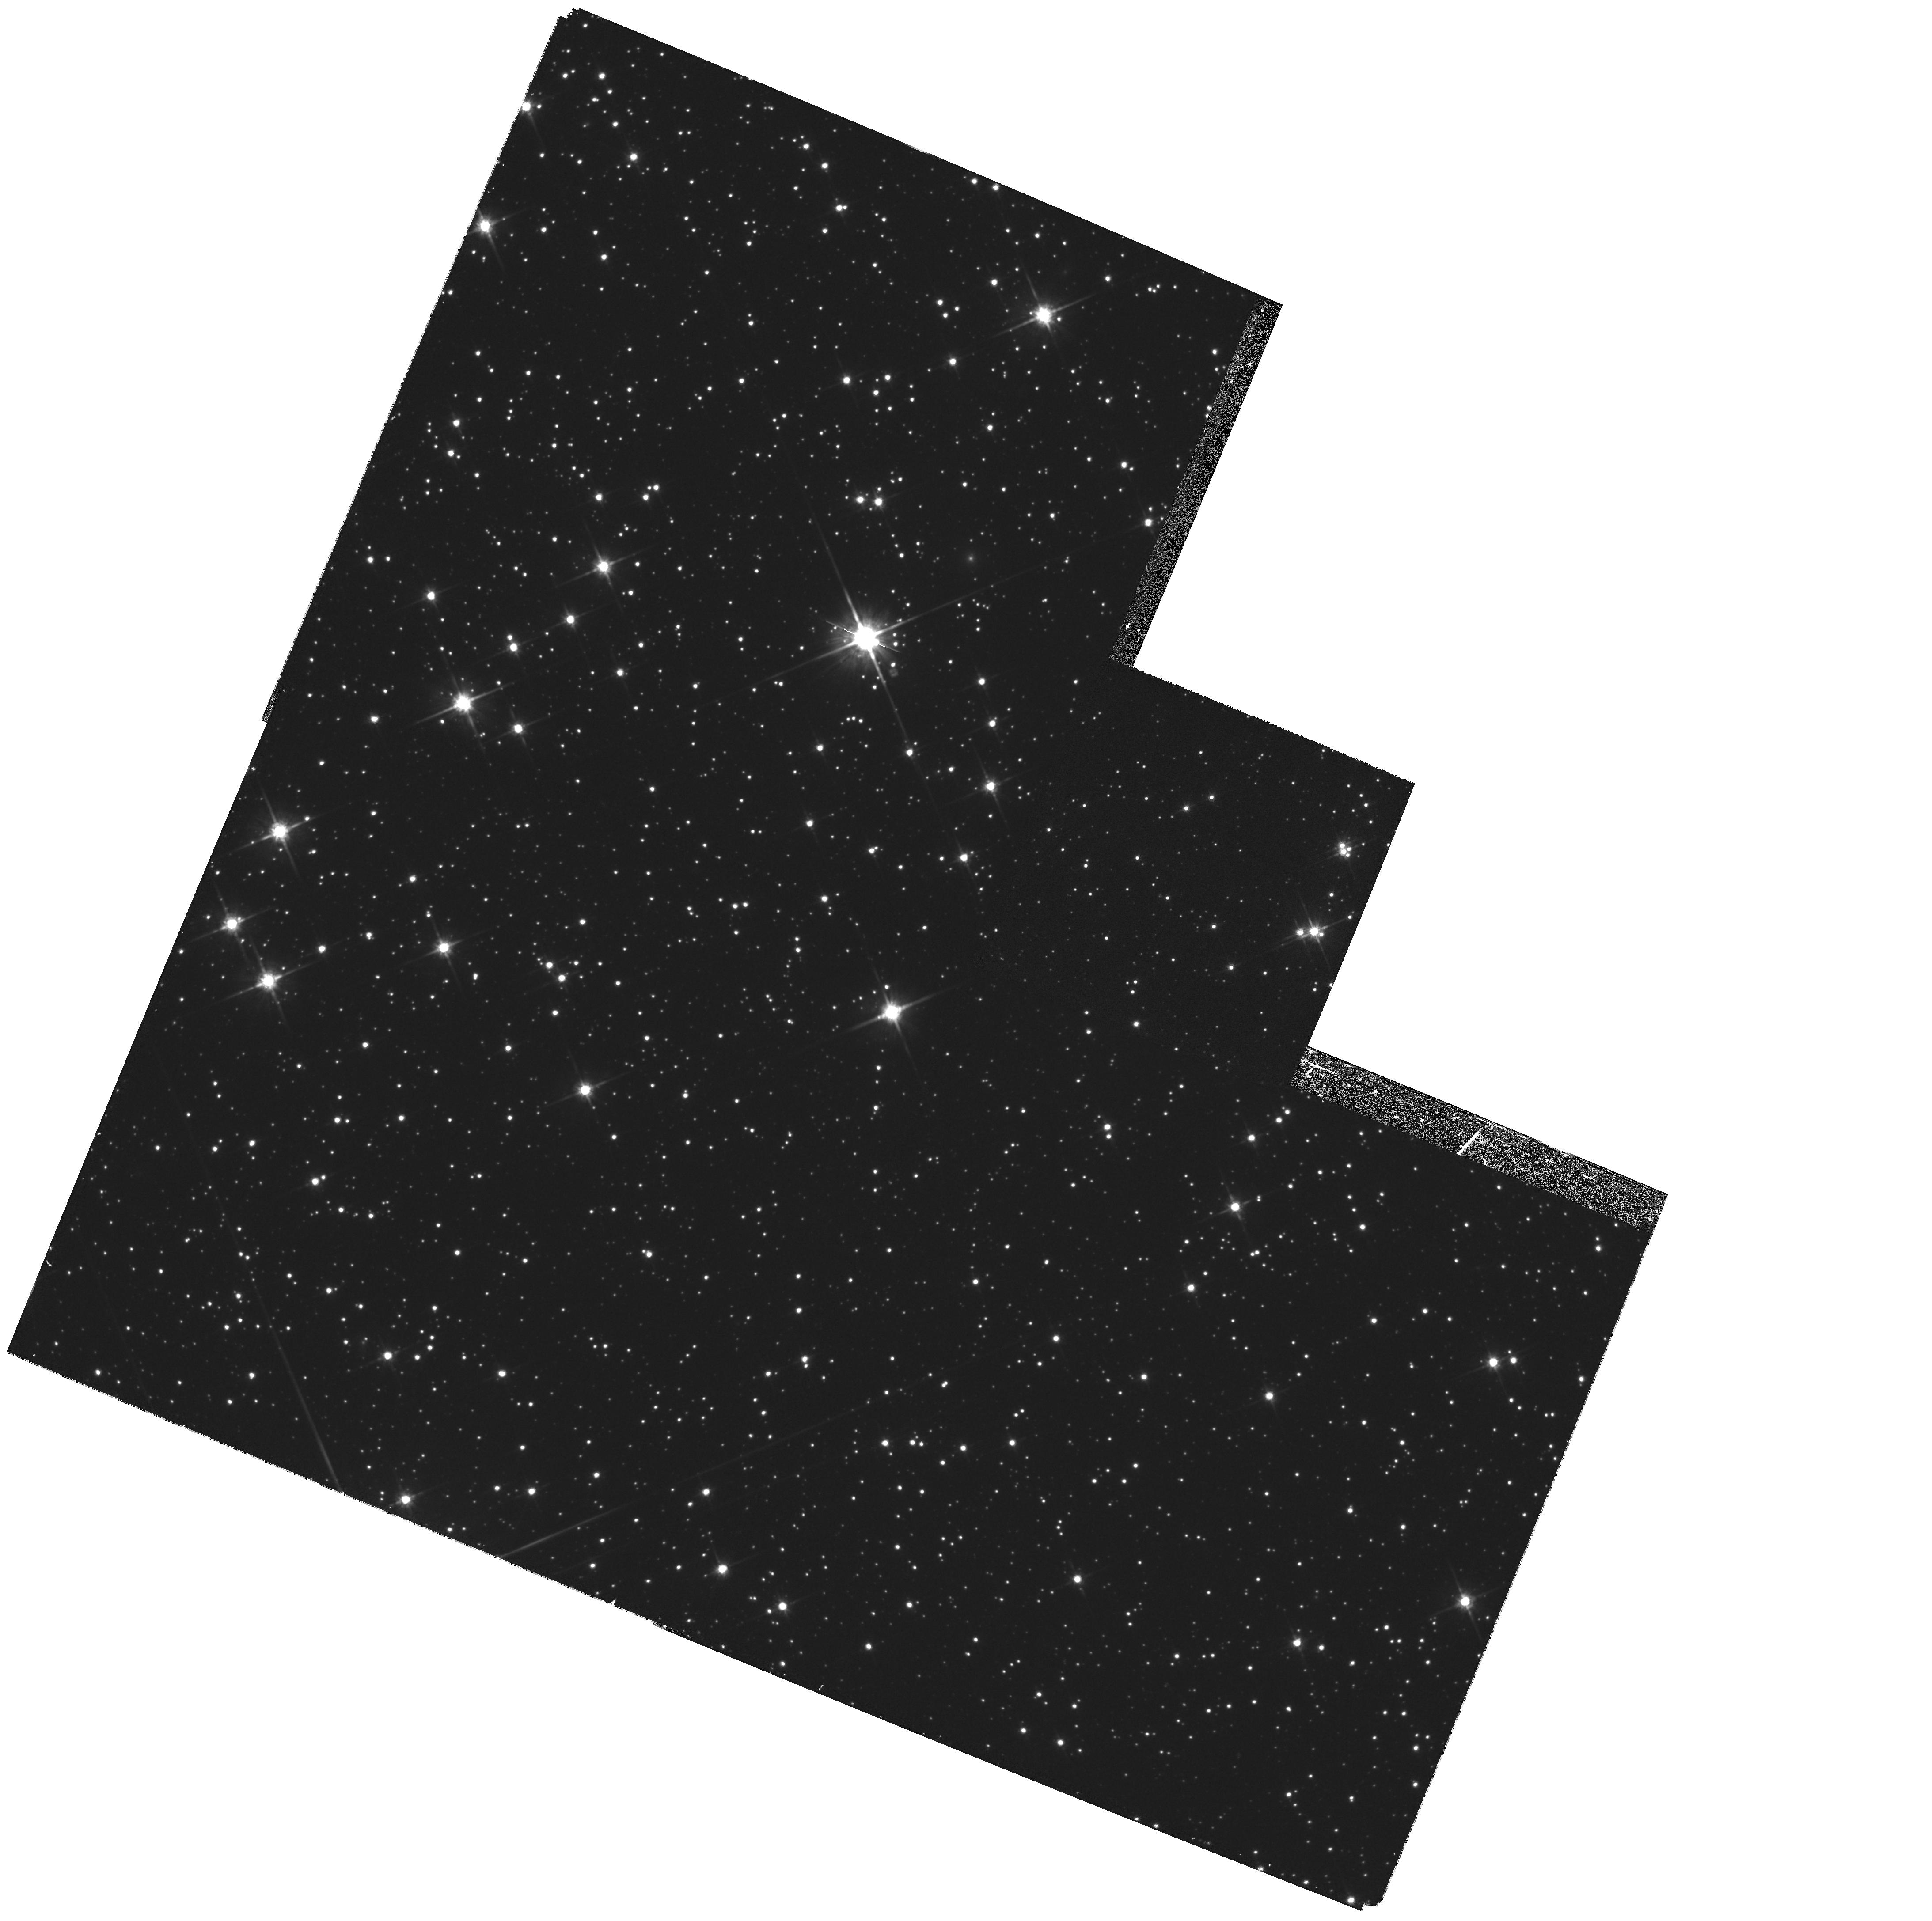
Target: STAR-1857+0943. Instrument: WFPC2/PC. Filter: F814W. Exposure: 22 min. Observation ID: hst_6642_13_wfpc2_pc_f814w_u37d13

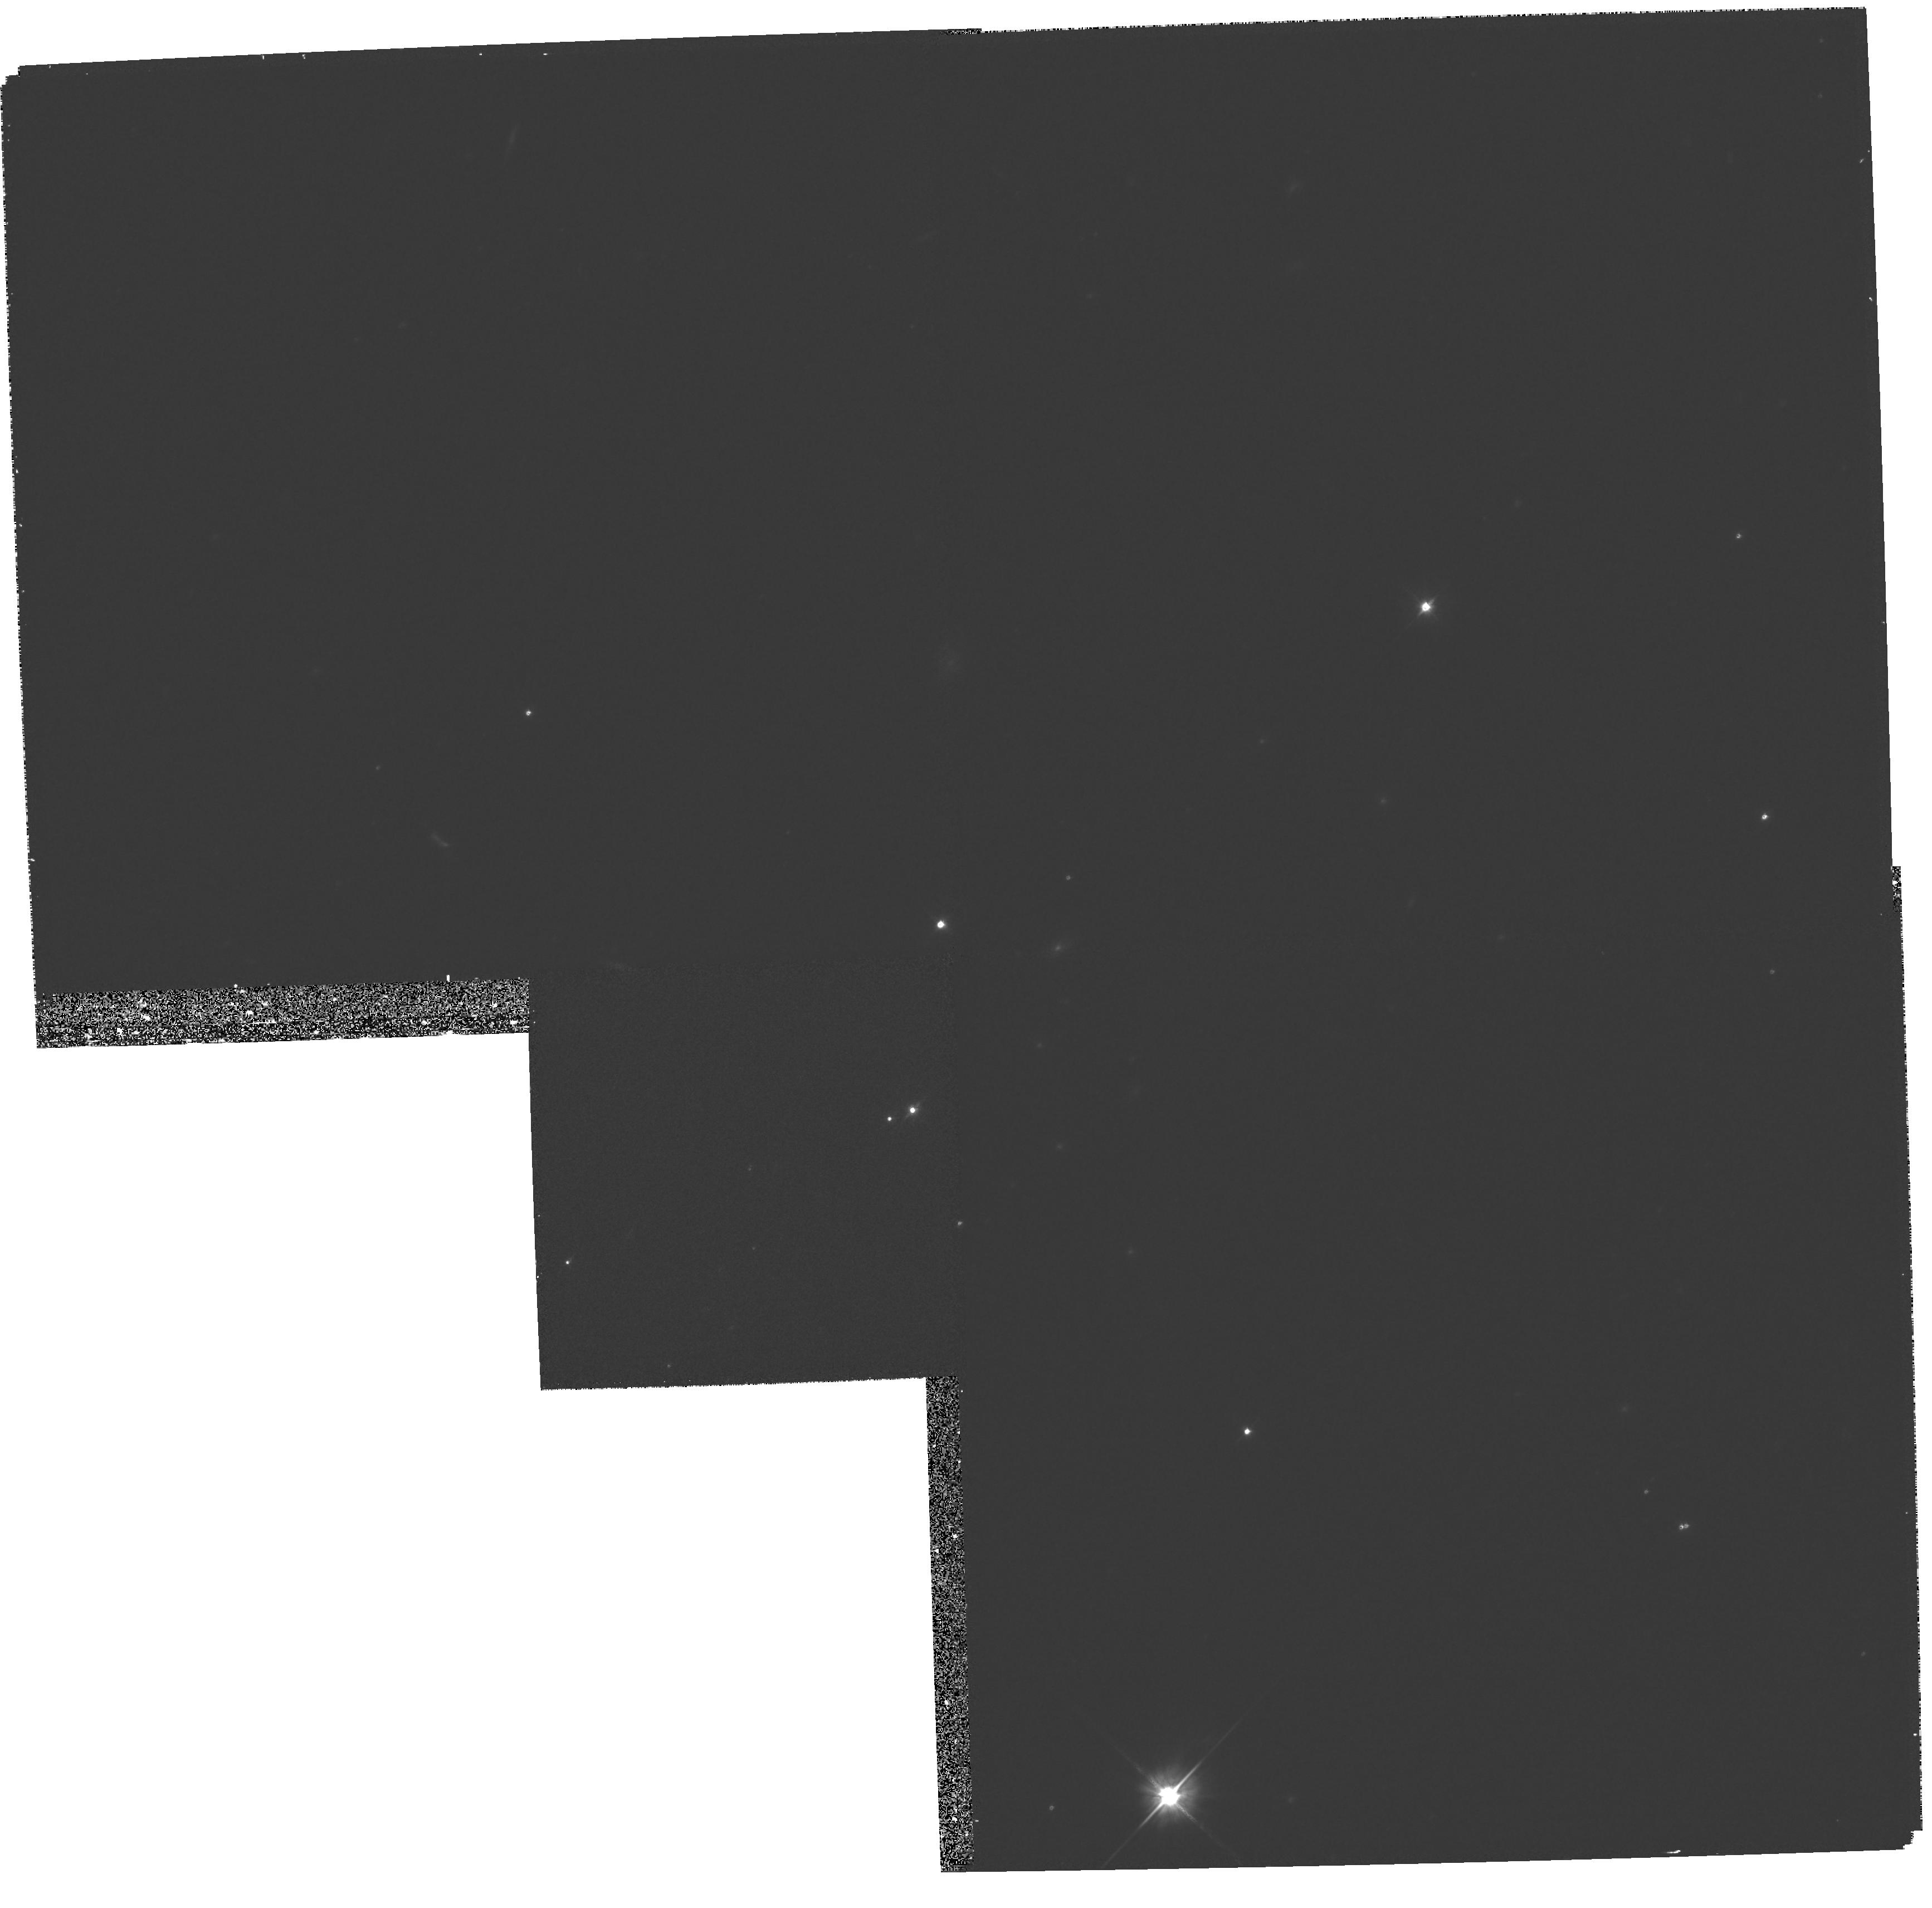
Target: STAR-0700+6418. Instrument: WFPC2/PC. Filter: F555W. Exposure: 25 min. Observation ID: hst_6642_11_wfpc2_pc_f555w_u37d11

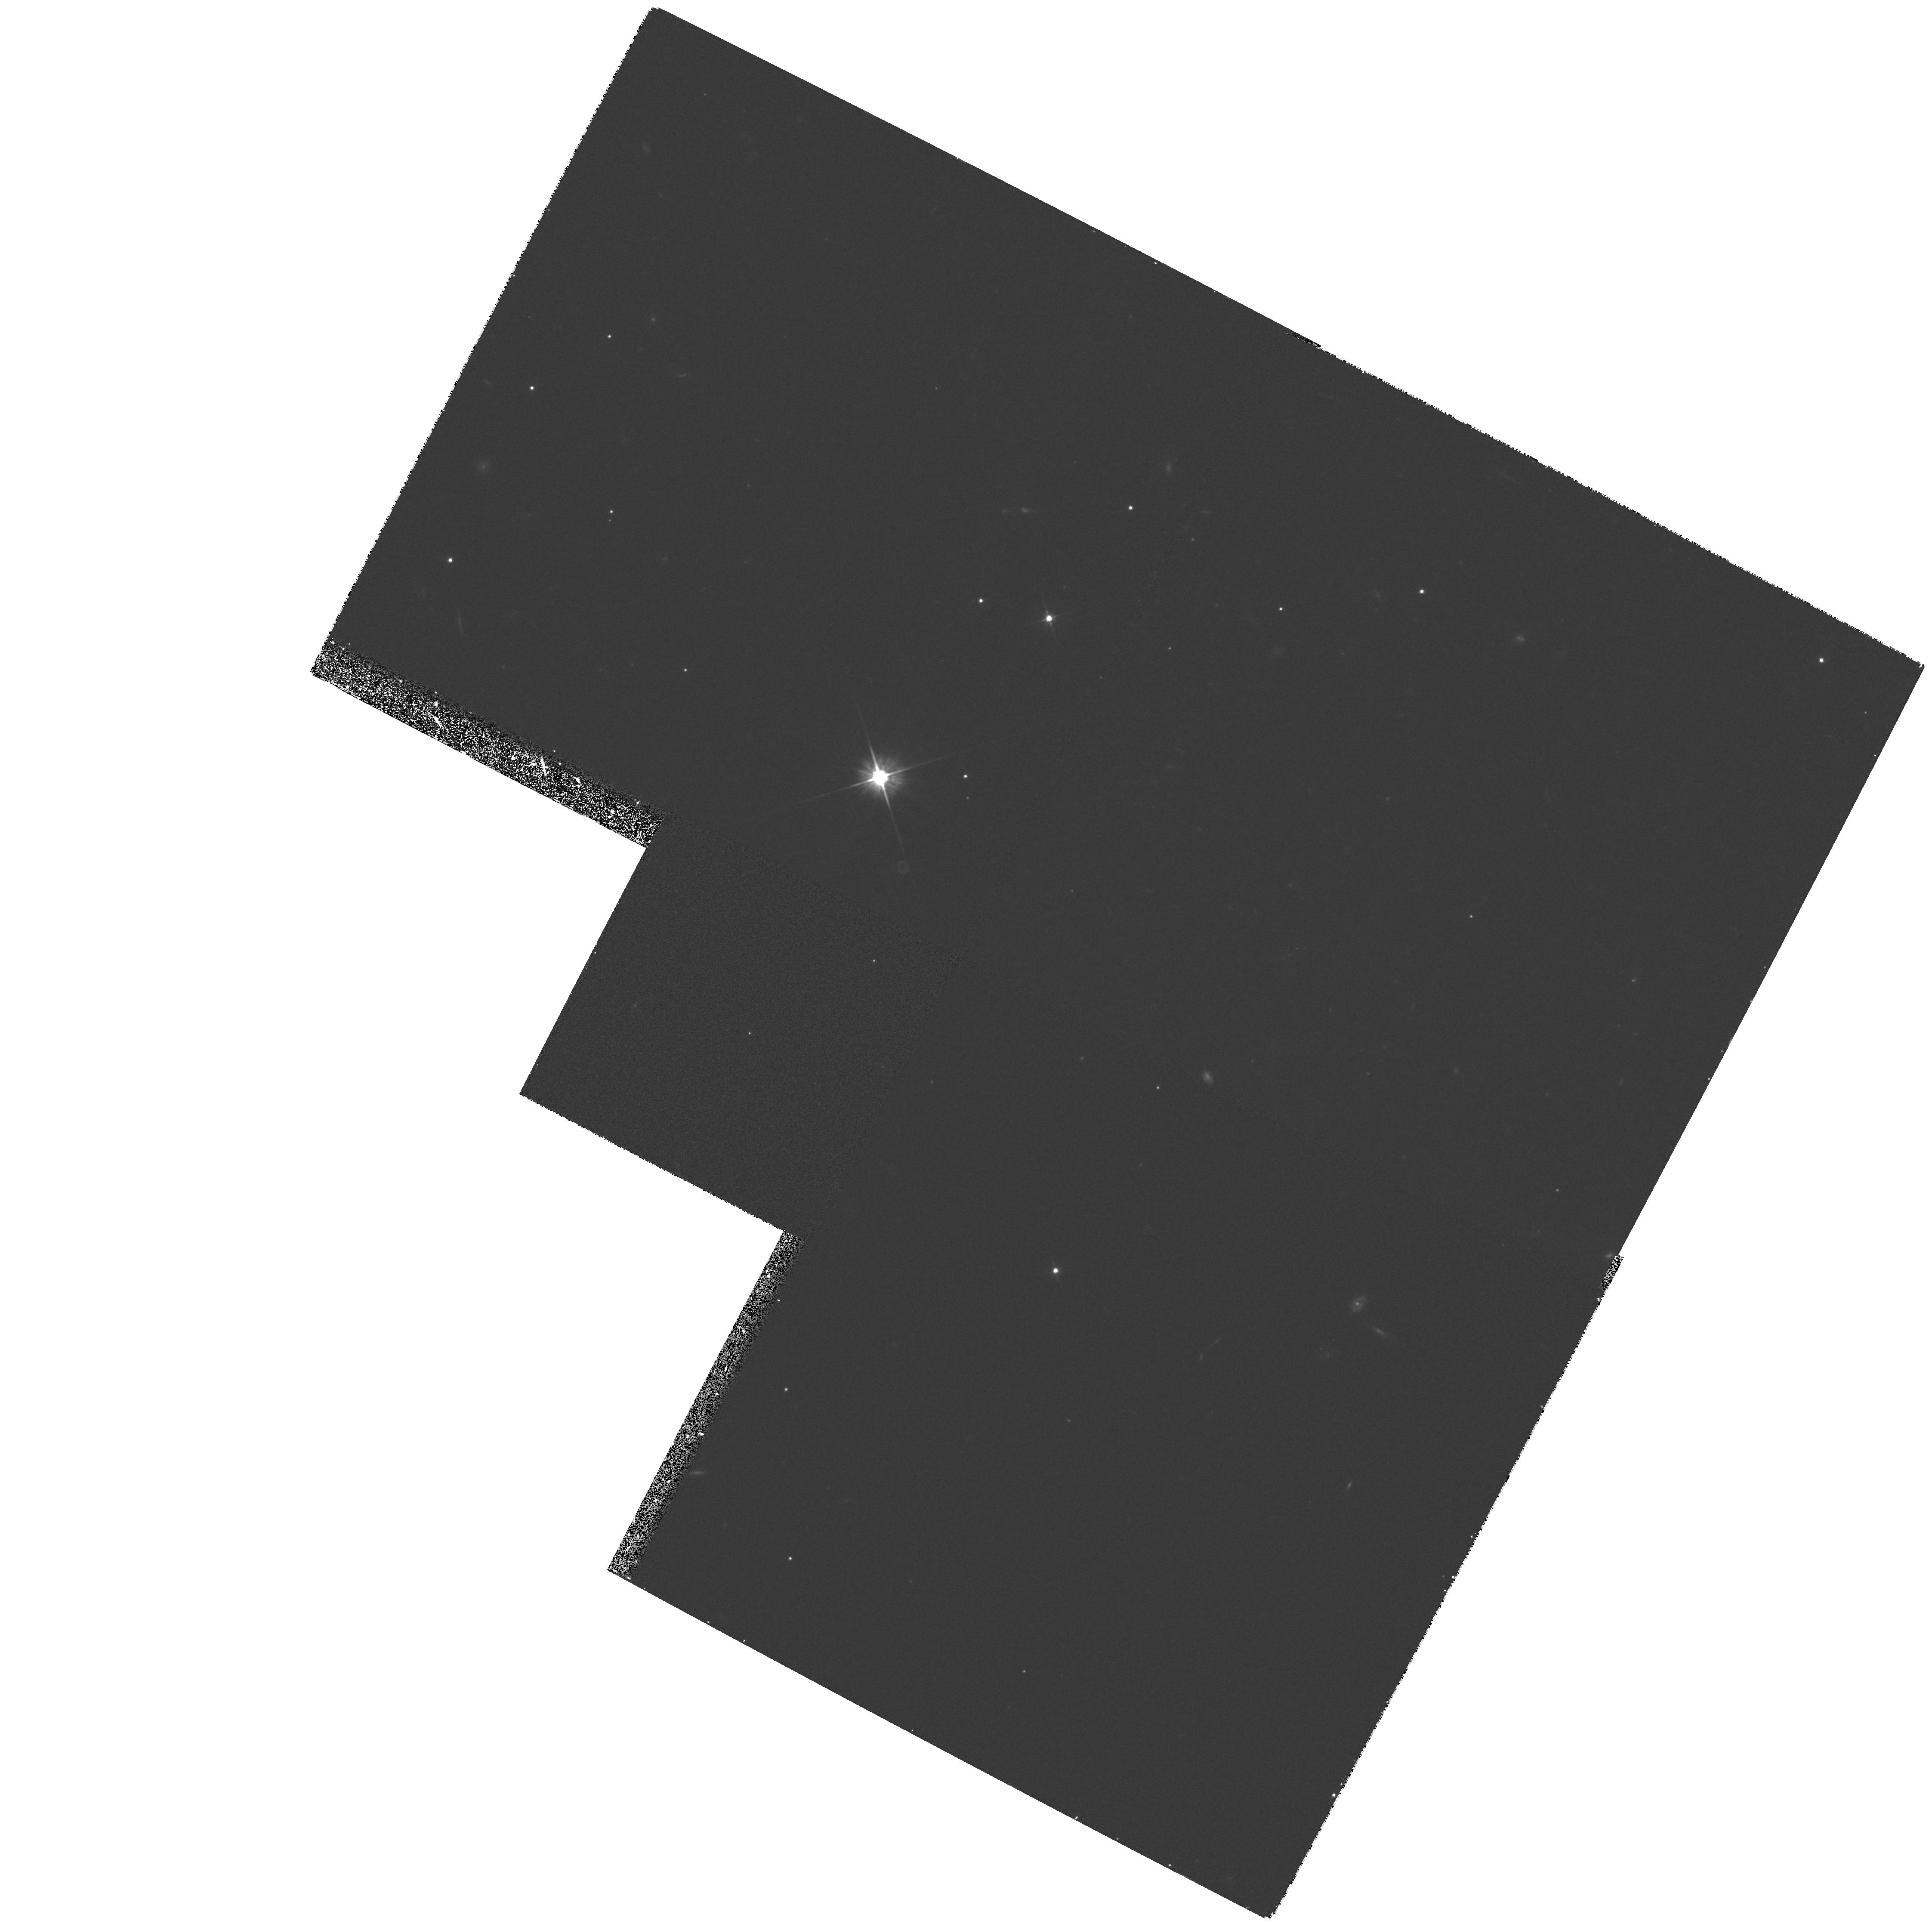
Target: STAR-0823+0159. Instrument: WFPC2/PC. Filter: F555W. Exposure: 27 min. Observation ID: hst_6642_12_wfpc2_pc_f555w_u37d12

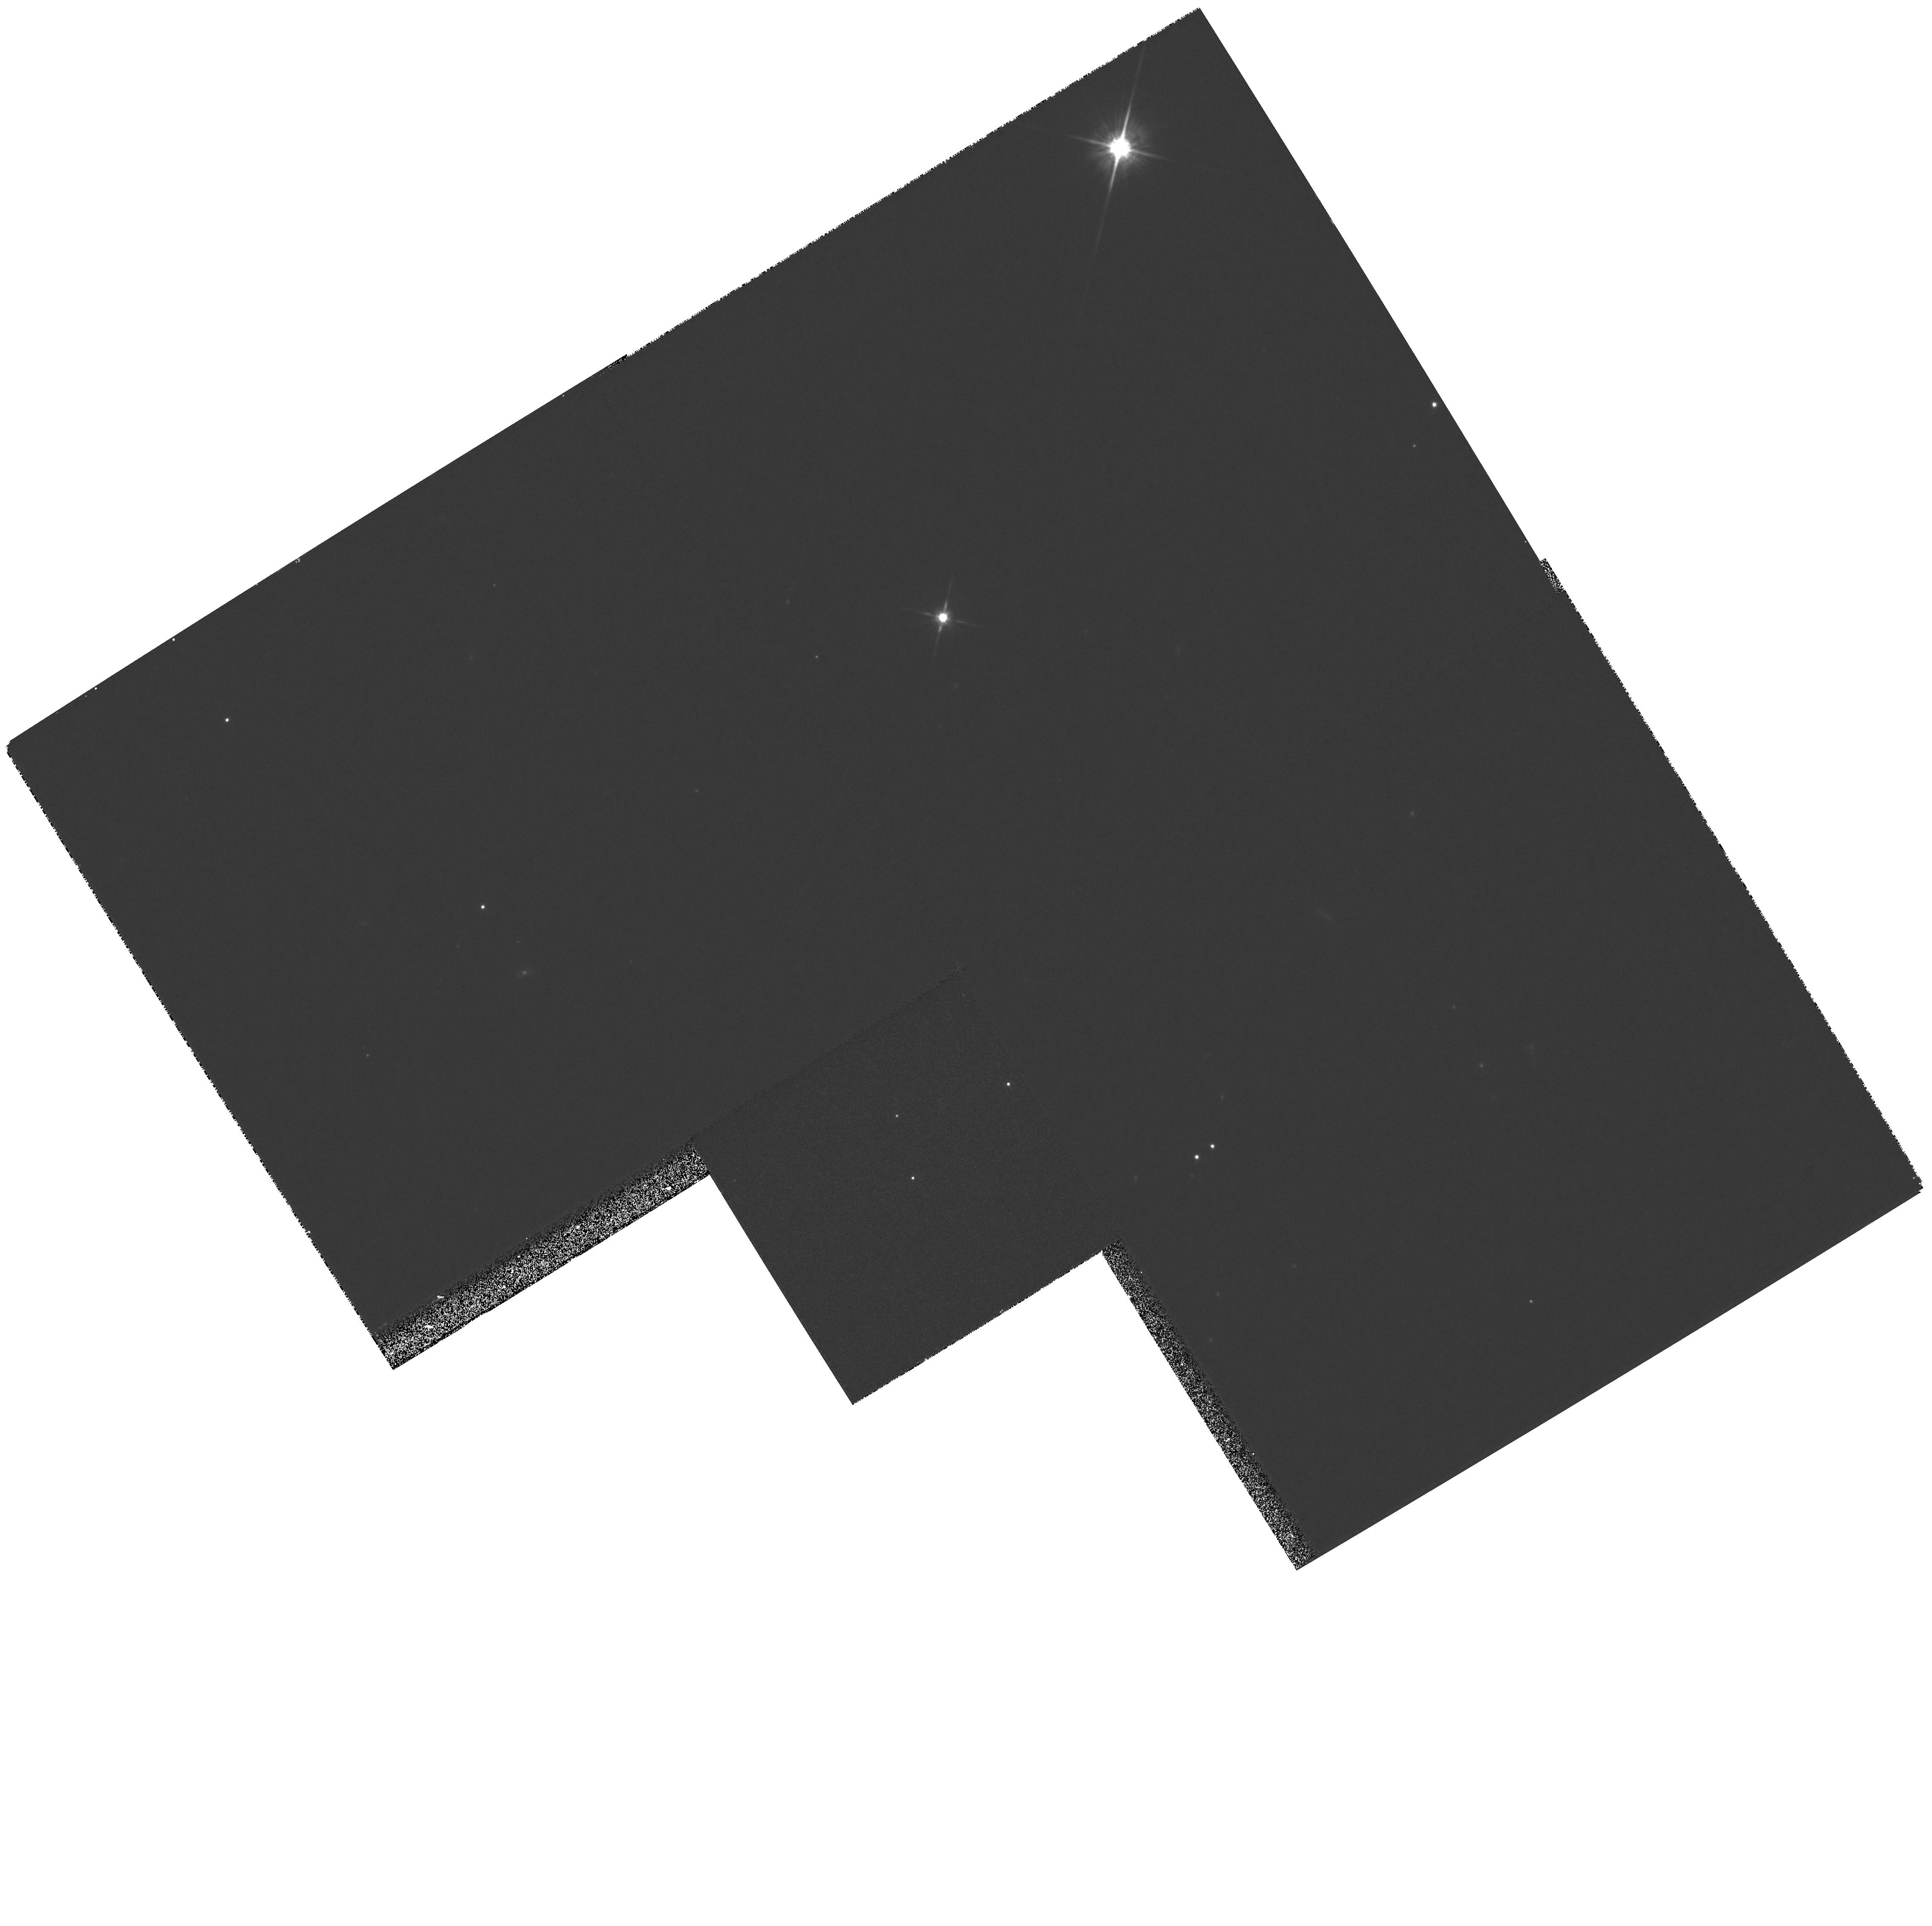
Target: STAR-0437-4715. Instrument: WFPC2/PC. Filter: F814W. Exposure: 9 min. Observation ID: hst_6642_10_wfpc2_pc_f814w_u37d10

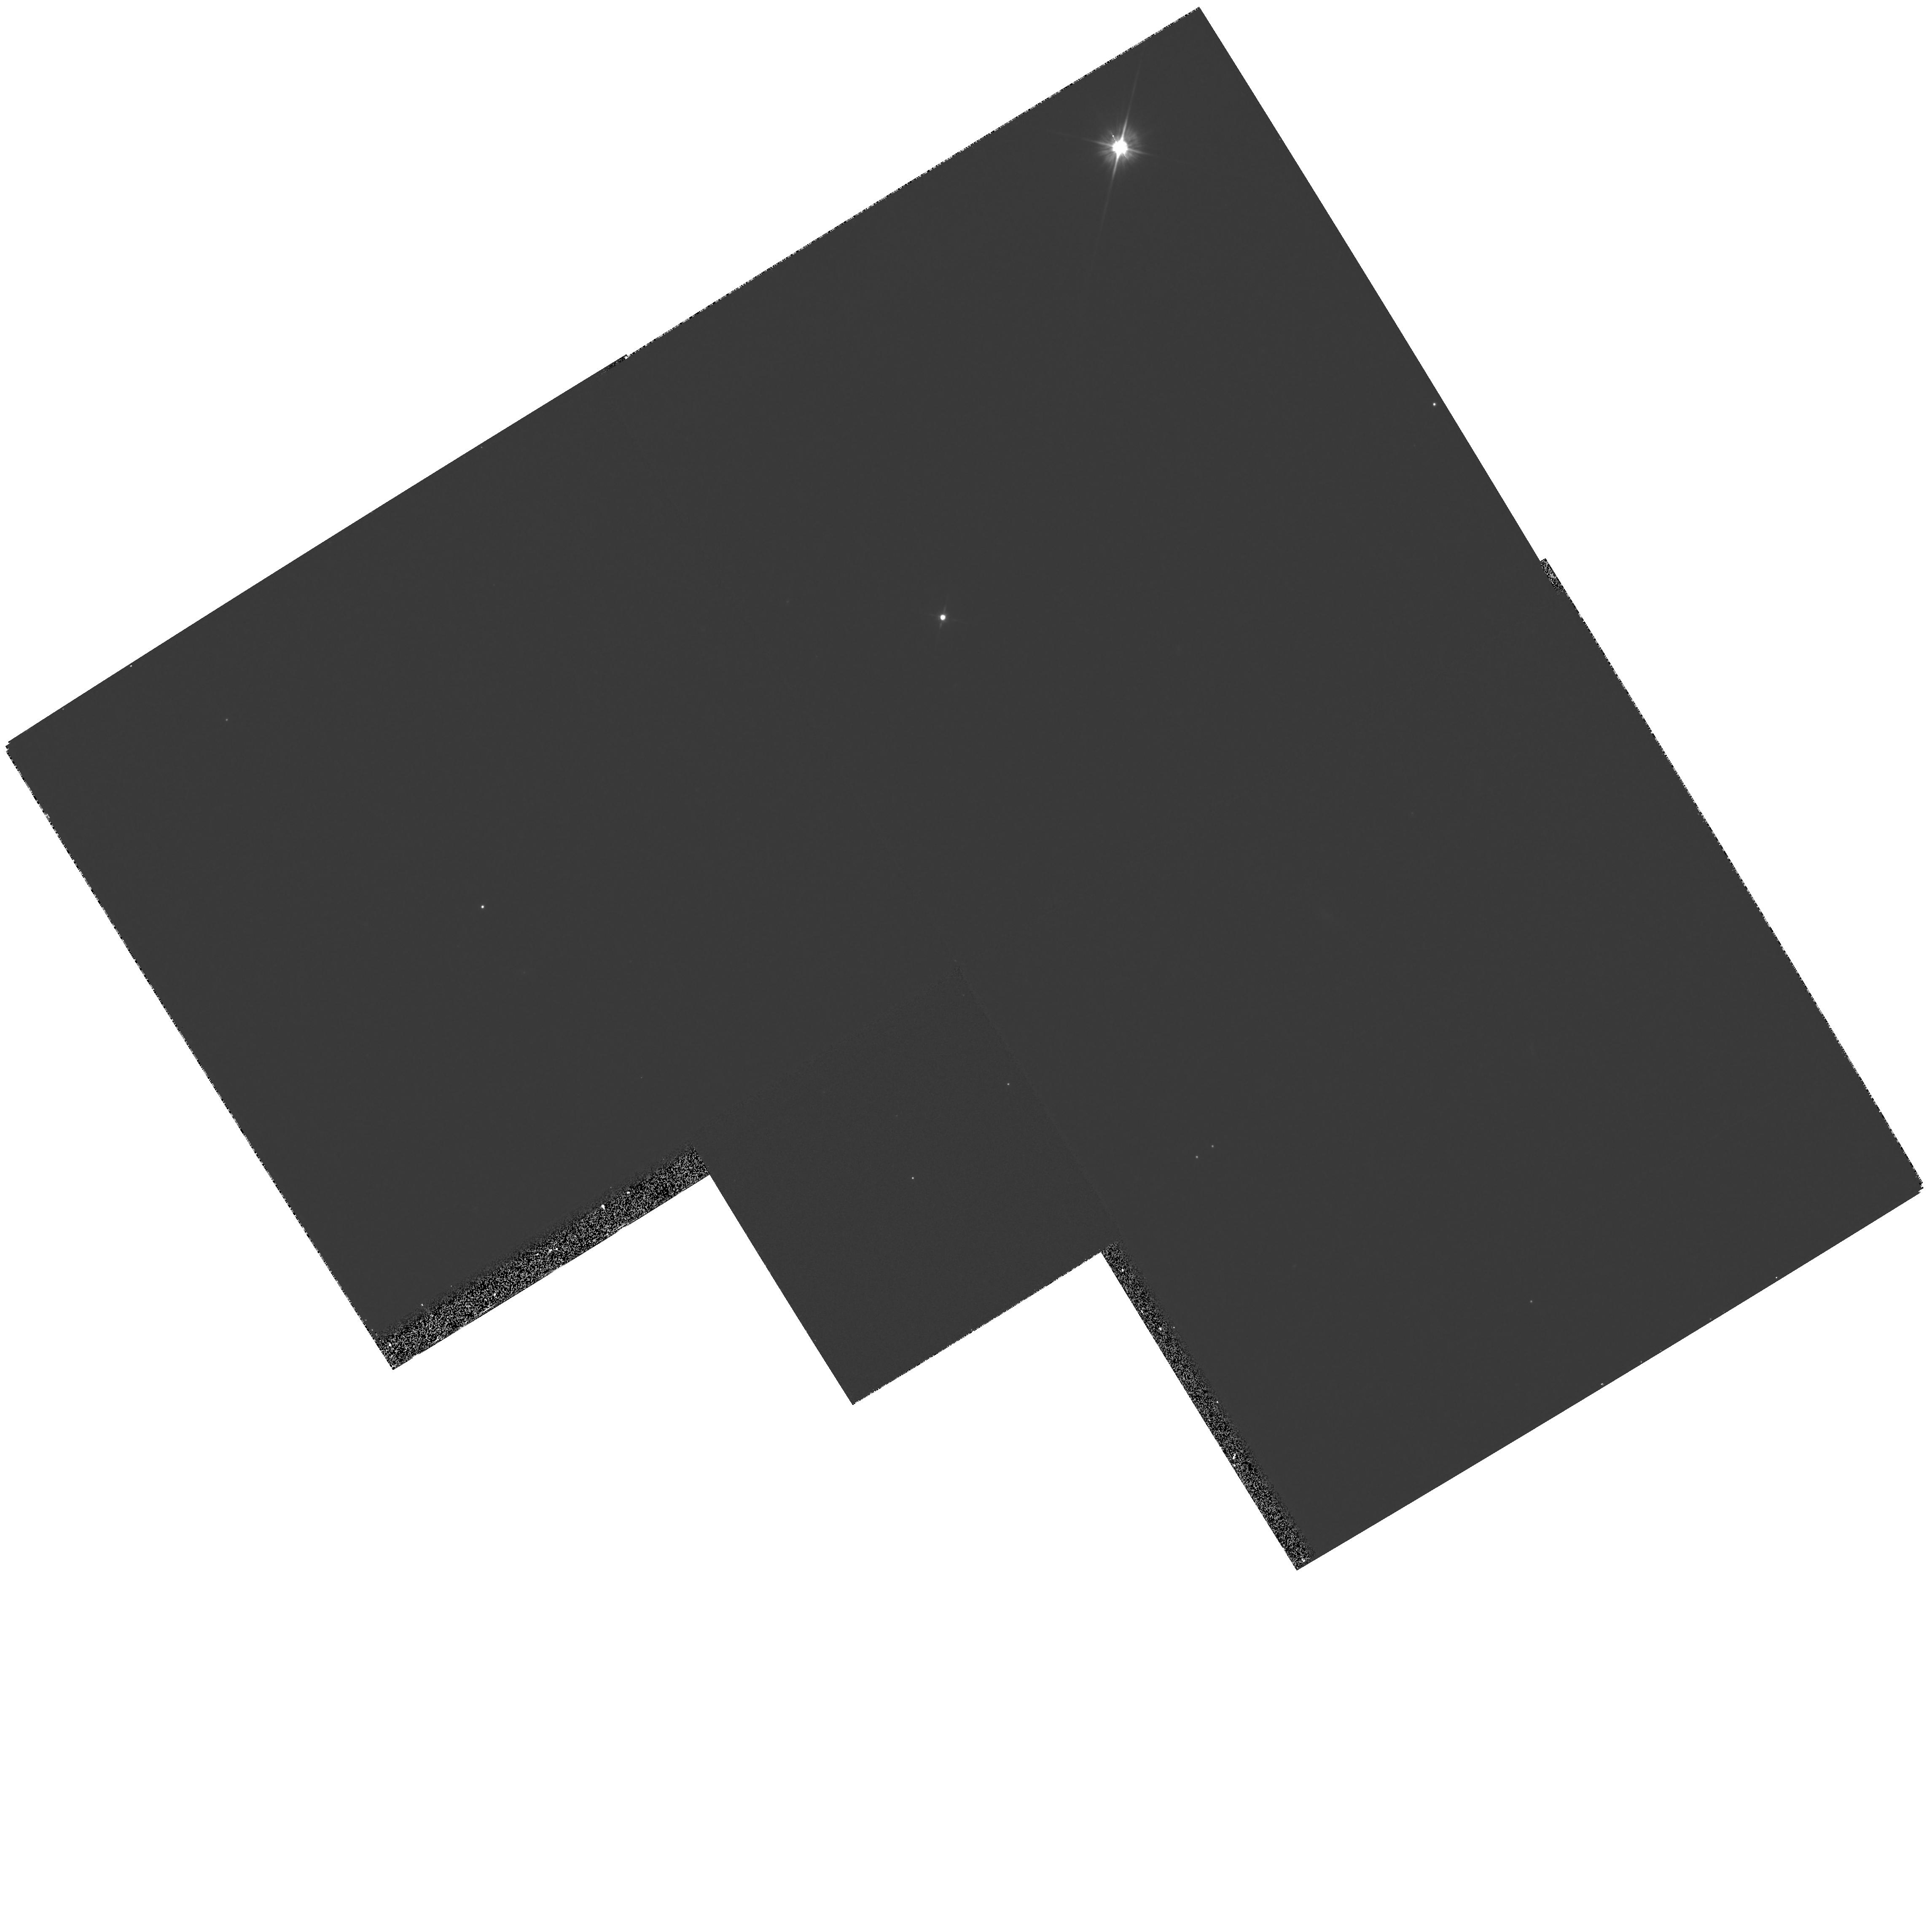
Target: STAR-0437-4715. Instrument: WFPC2/PC. Filter: F555W. Exposure: 9 min. Observation ID: hst_6642_10_wfpc2_pc_f555w_u37d10

White Dwarf Companions to Binary Neutron Stars, Astrometric Frame Ties (PI: Foster, Roger)

We propose WFPC2 imaging of four white dwarf companions to binary neutron stars for use in radio/optical frame tie measurements. Multiple exposures spaced by several minutes will permit detection of variability due to rotation or pulsation of the white dwarf. Most critically, the astrometry will enable us to measure the rotation of the optical reference frame relative to the radio and dynamical reference frames made from independent pulsar observations. These observations will have direct ties with on going radio pulsar timing experiments and planned very long baseline interferometry observations using the VLBA. As an added benefit the astrometric observations can be used with a second set of observations two Cycles later to measure proper motion of the white dwarfs. Proper motion observations can be used to distinguish between supernova and accretion induced collapse models for the two white-dwarf millisecond pulsars, and provide improved astrometry for all four white dwarf pulsar systems.